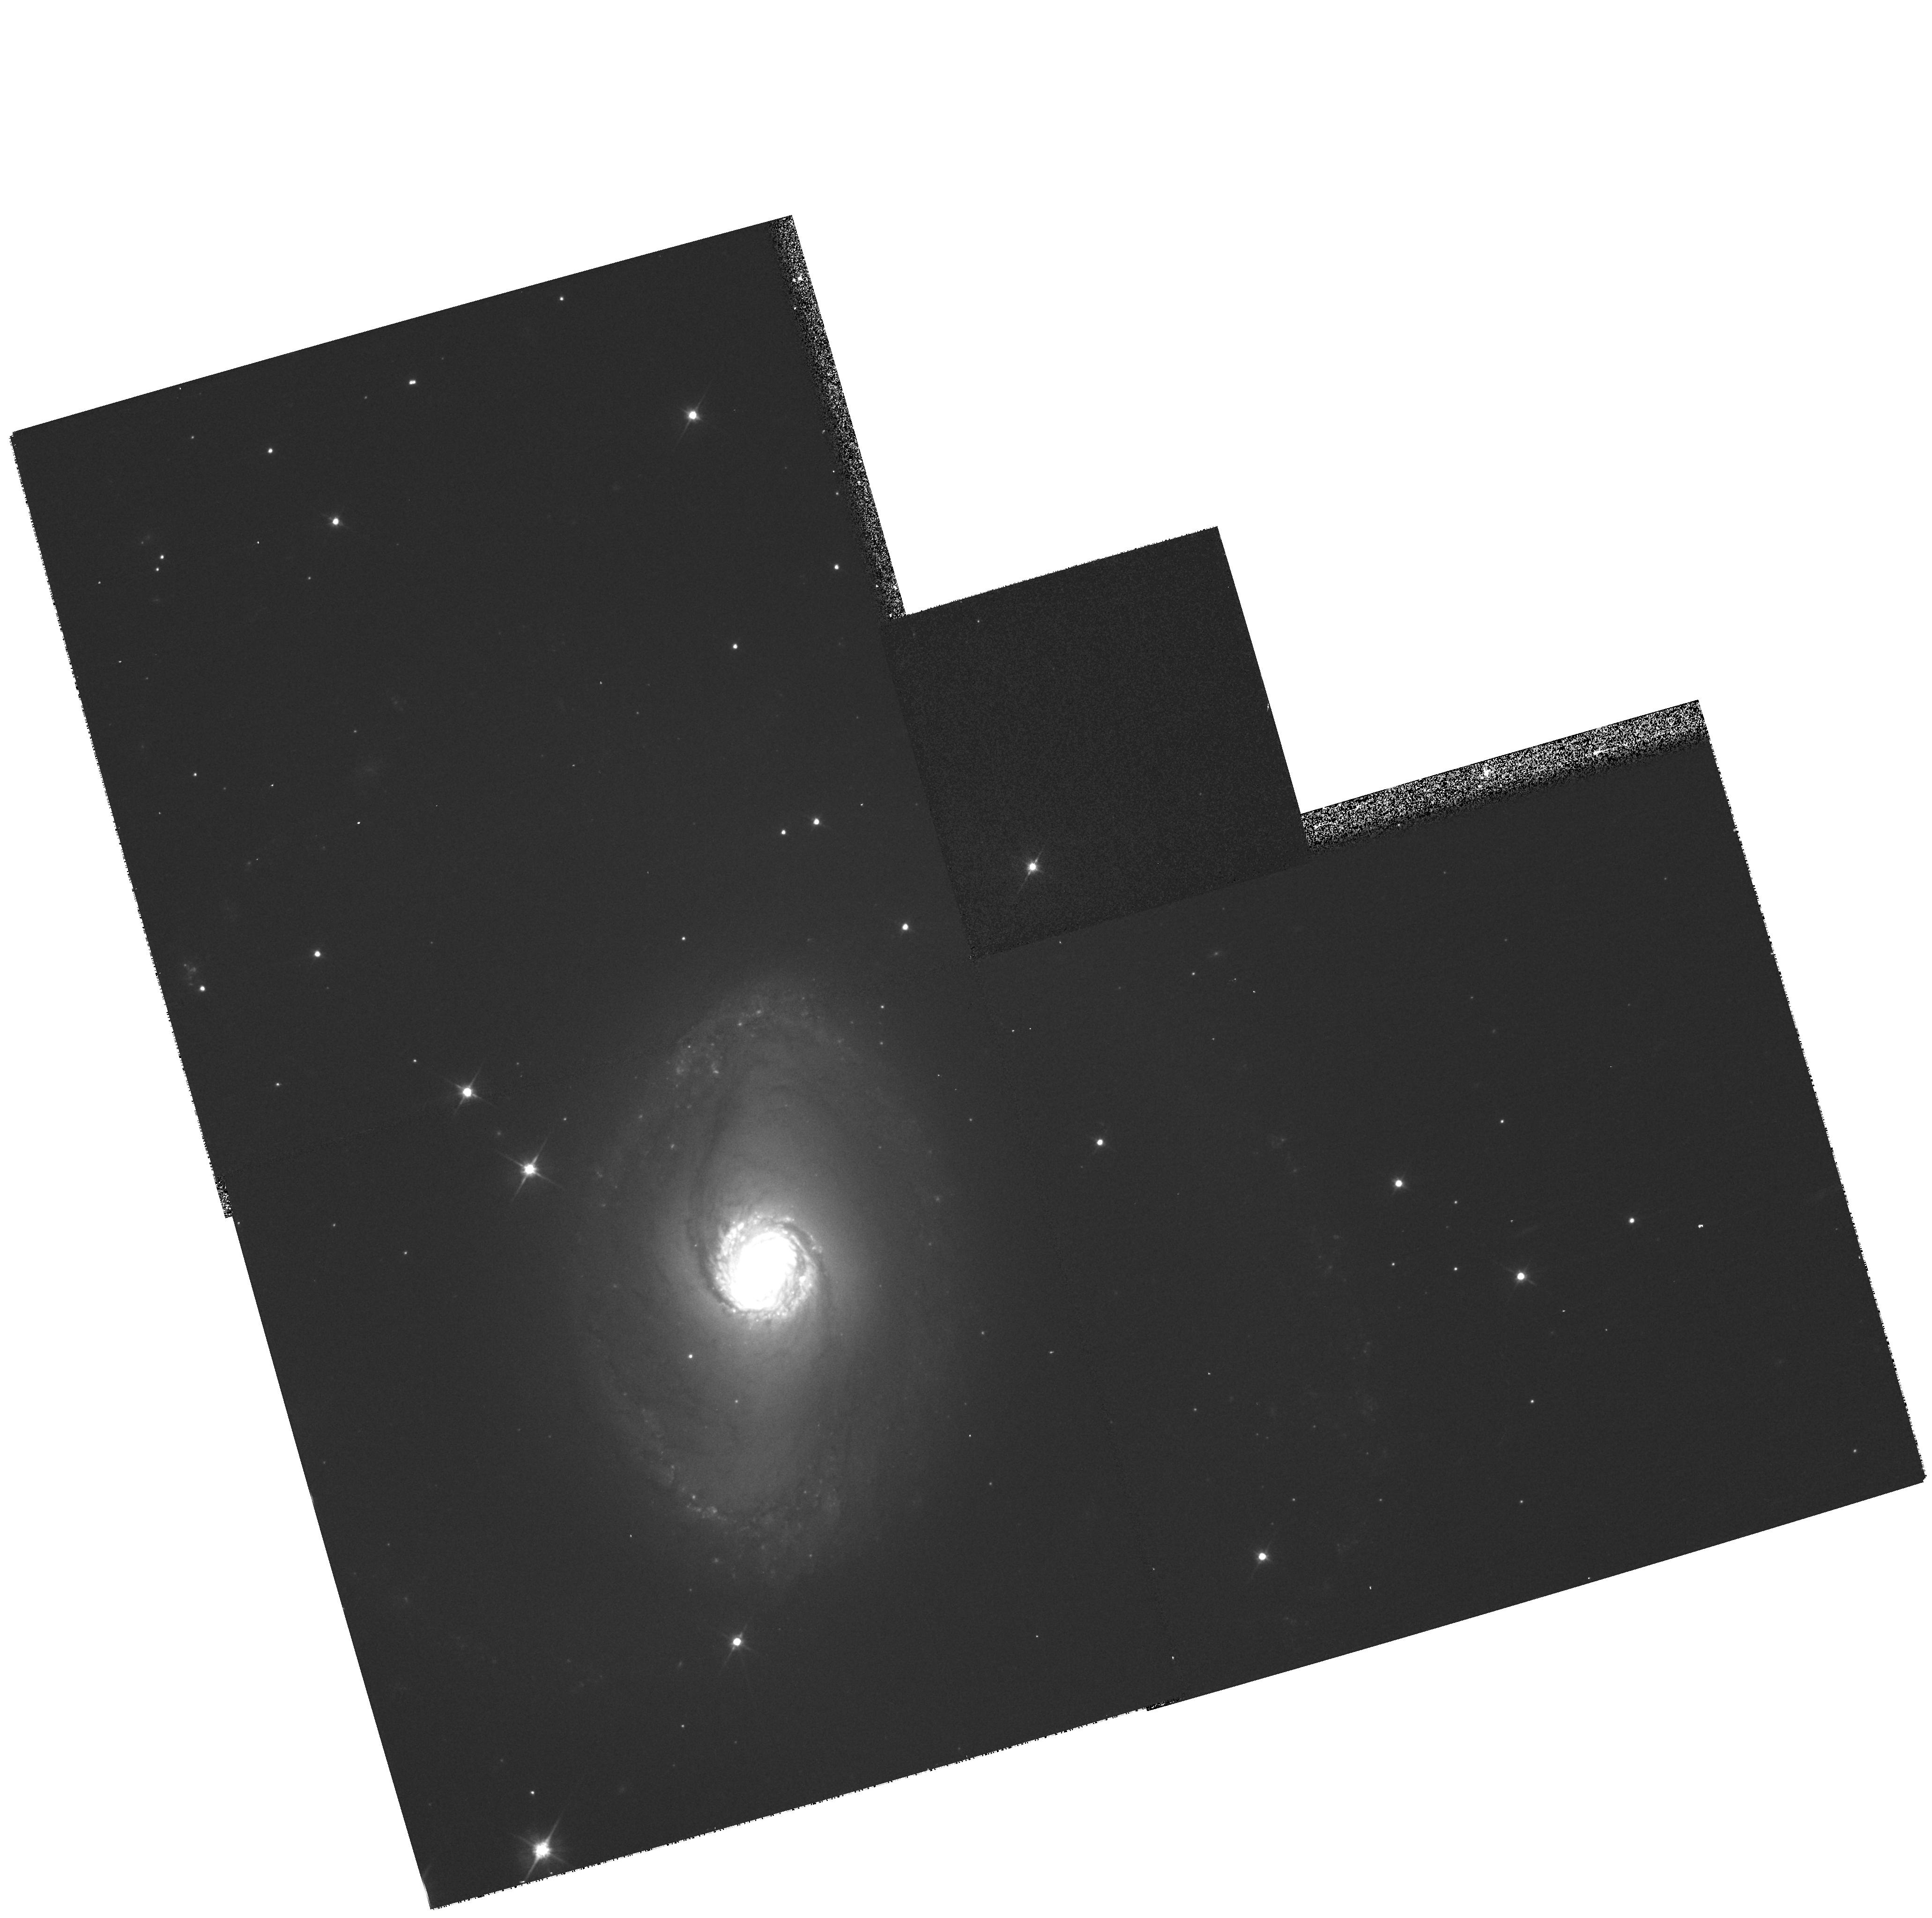
Target: NGC6782
Instrument: WFPC2/PC
Filter: F606W
Exposure: 5 min
Observation ID: hst_8550_01_wfpc2_pc_f606w_u6h501

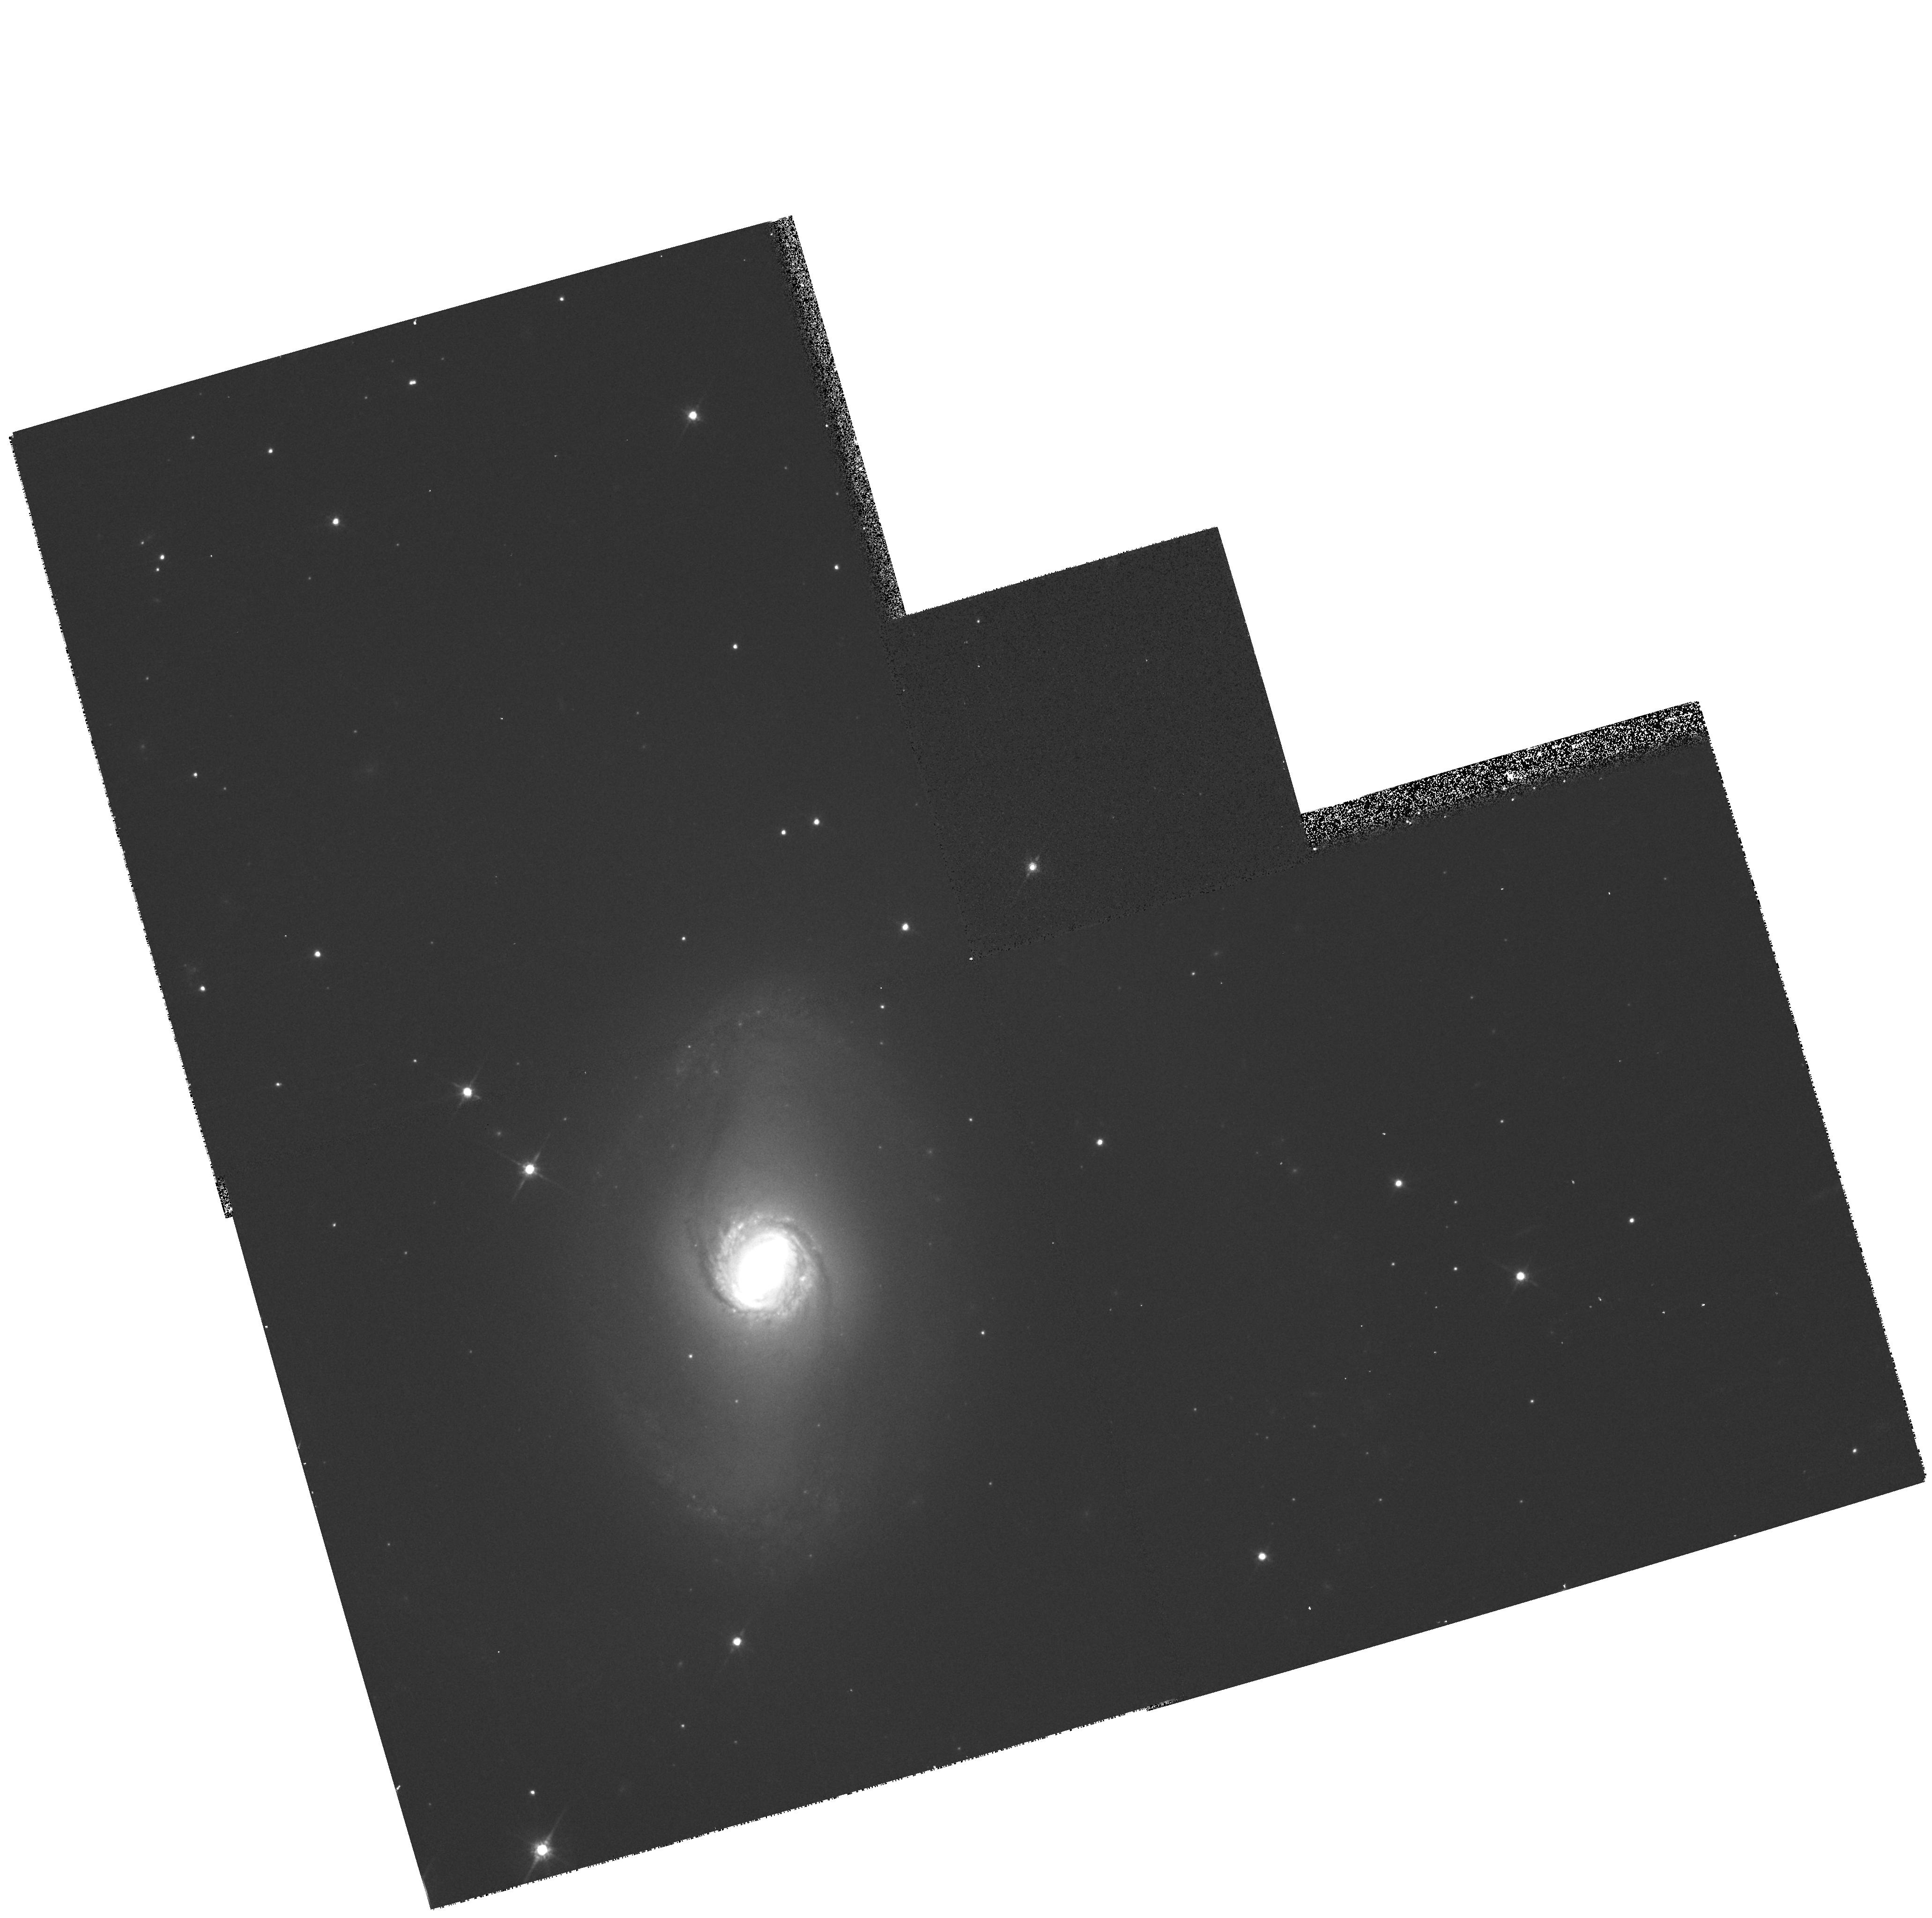
Target: NGC6782
Instrument: WFPC2/PC
Filter: F814W
Exposure: 5 min
Observation ID: hst_8550_01_wfpc2_pc_f814w_u6h501

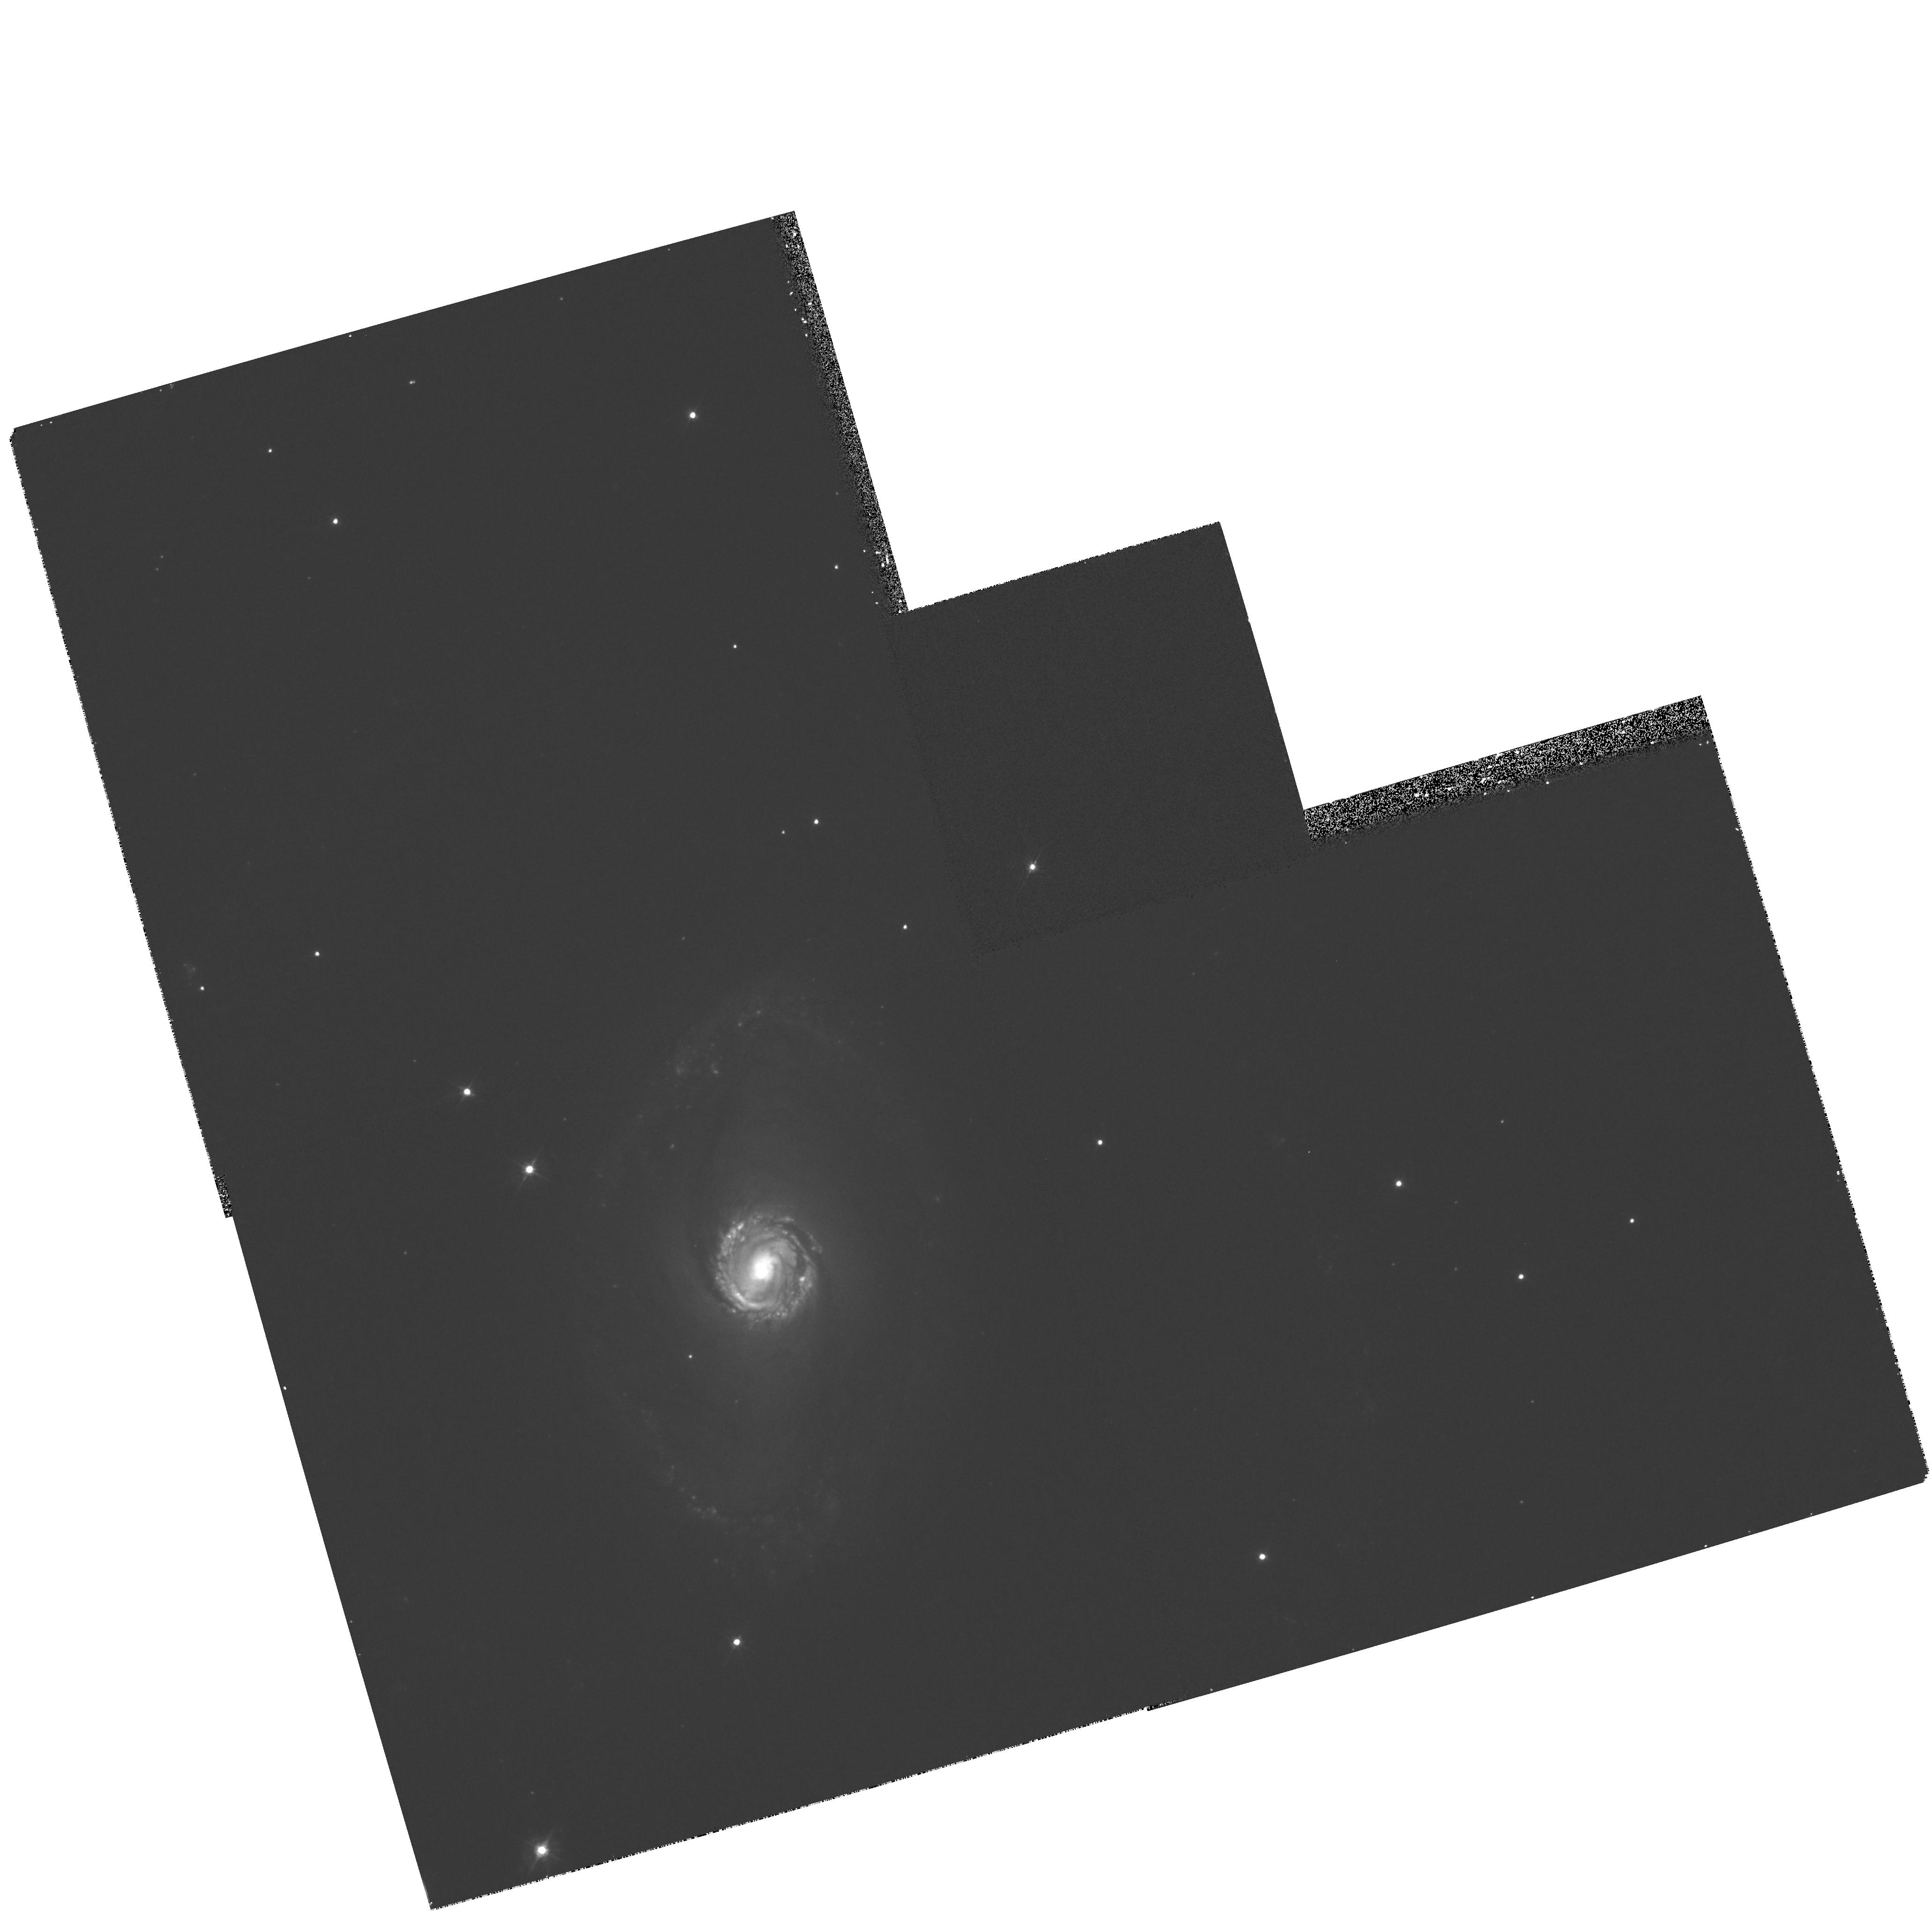
Target: NGC6782
Instrument: WFPC2/PC
Filter: F450W
Exposure: 15 min
Observation ID: hst_8550_01_wfpc2_pc_f450w_u6h501

Hubble Heritage Observations of NGC 6782 (PI: Noll, Keith S.)

Observations of galaxy NGC 6782 augmenting archival data to produce a full-color Hubble Heritage image for public outreach. Previous data were obtained by the Mid-UV Team (proposal #8645): R. Windhorst (ASU), C. Chiarenza (ASU), C. Conselise (U.WI/STScI), R. de Grijs (Cambridge), R. de Jong (U.AZ), J. Frogel (OSU), J. Gallagher (U.WI), J. Hibbard (NRAO), J. MacKenty (STScI), L. Matthews (NRAO), S. Odewahn (ASU), V. Taylor (ASU).